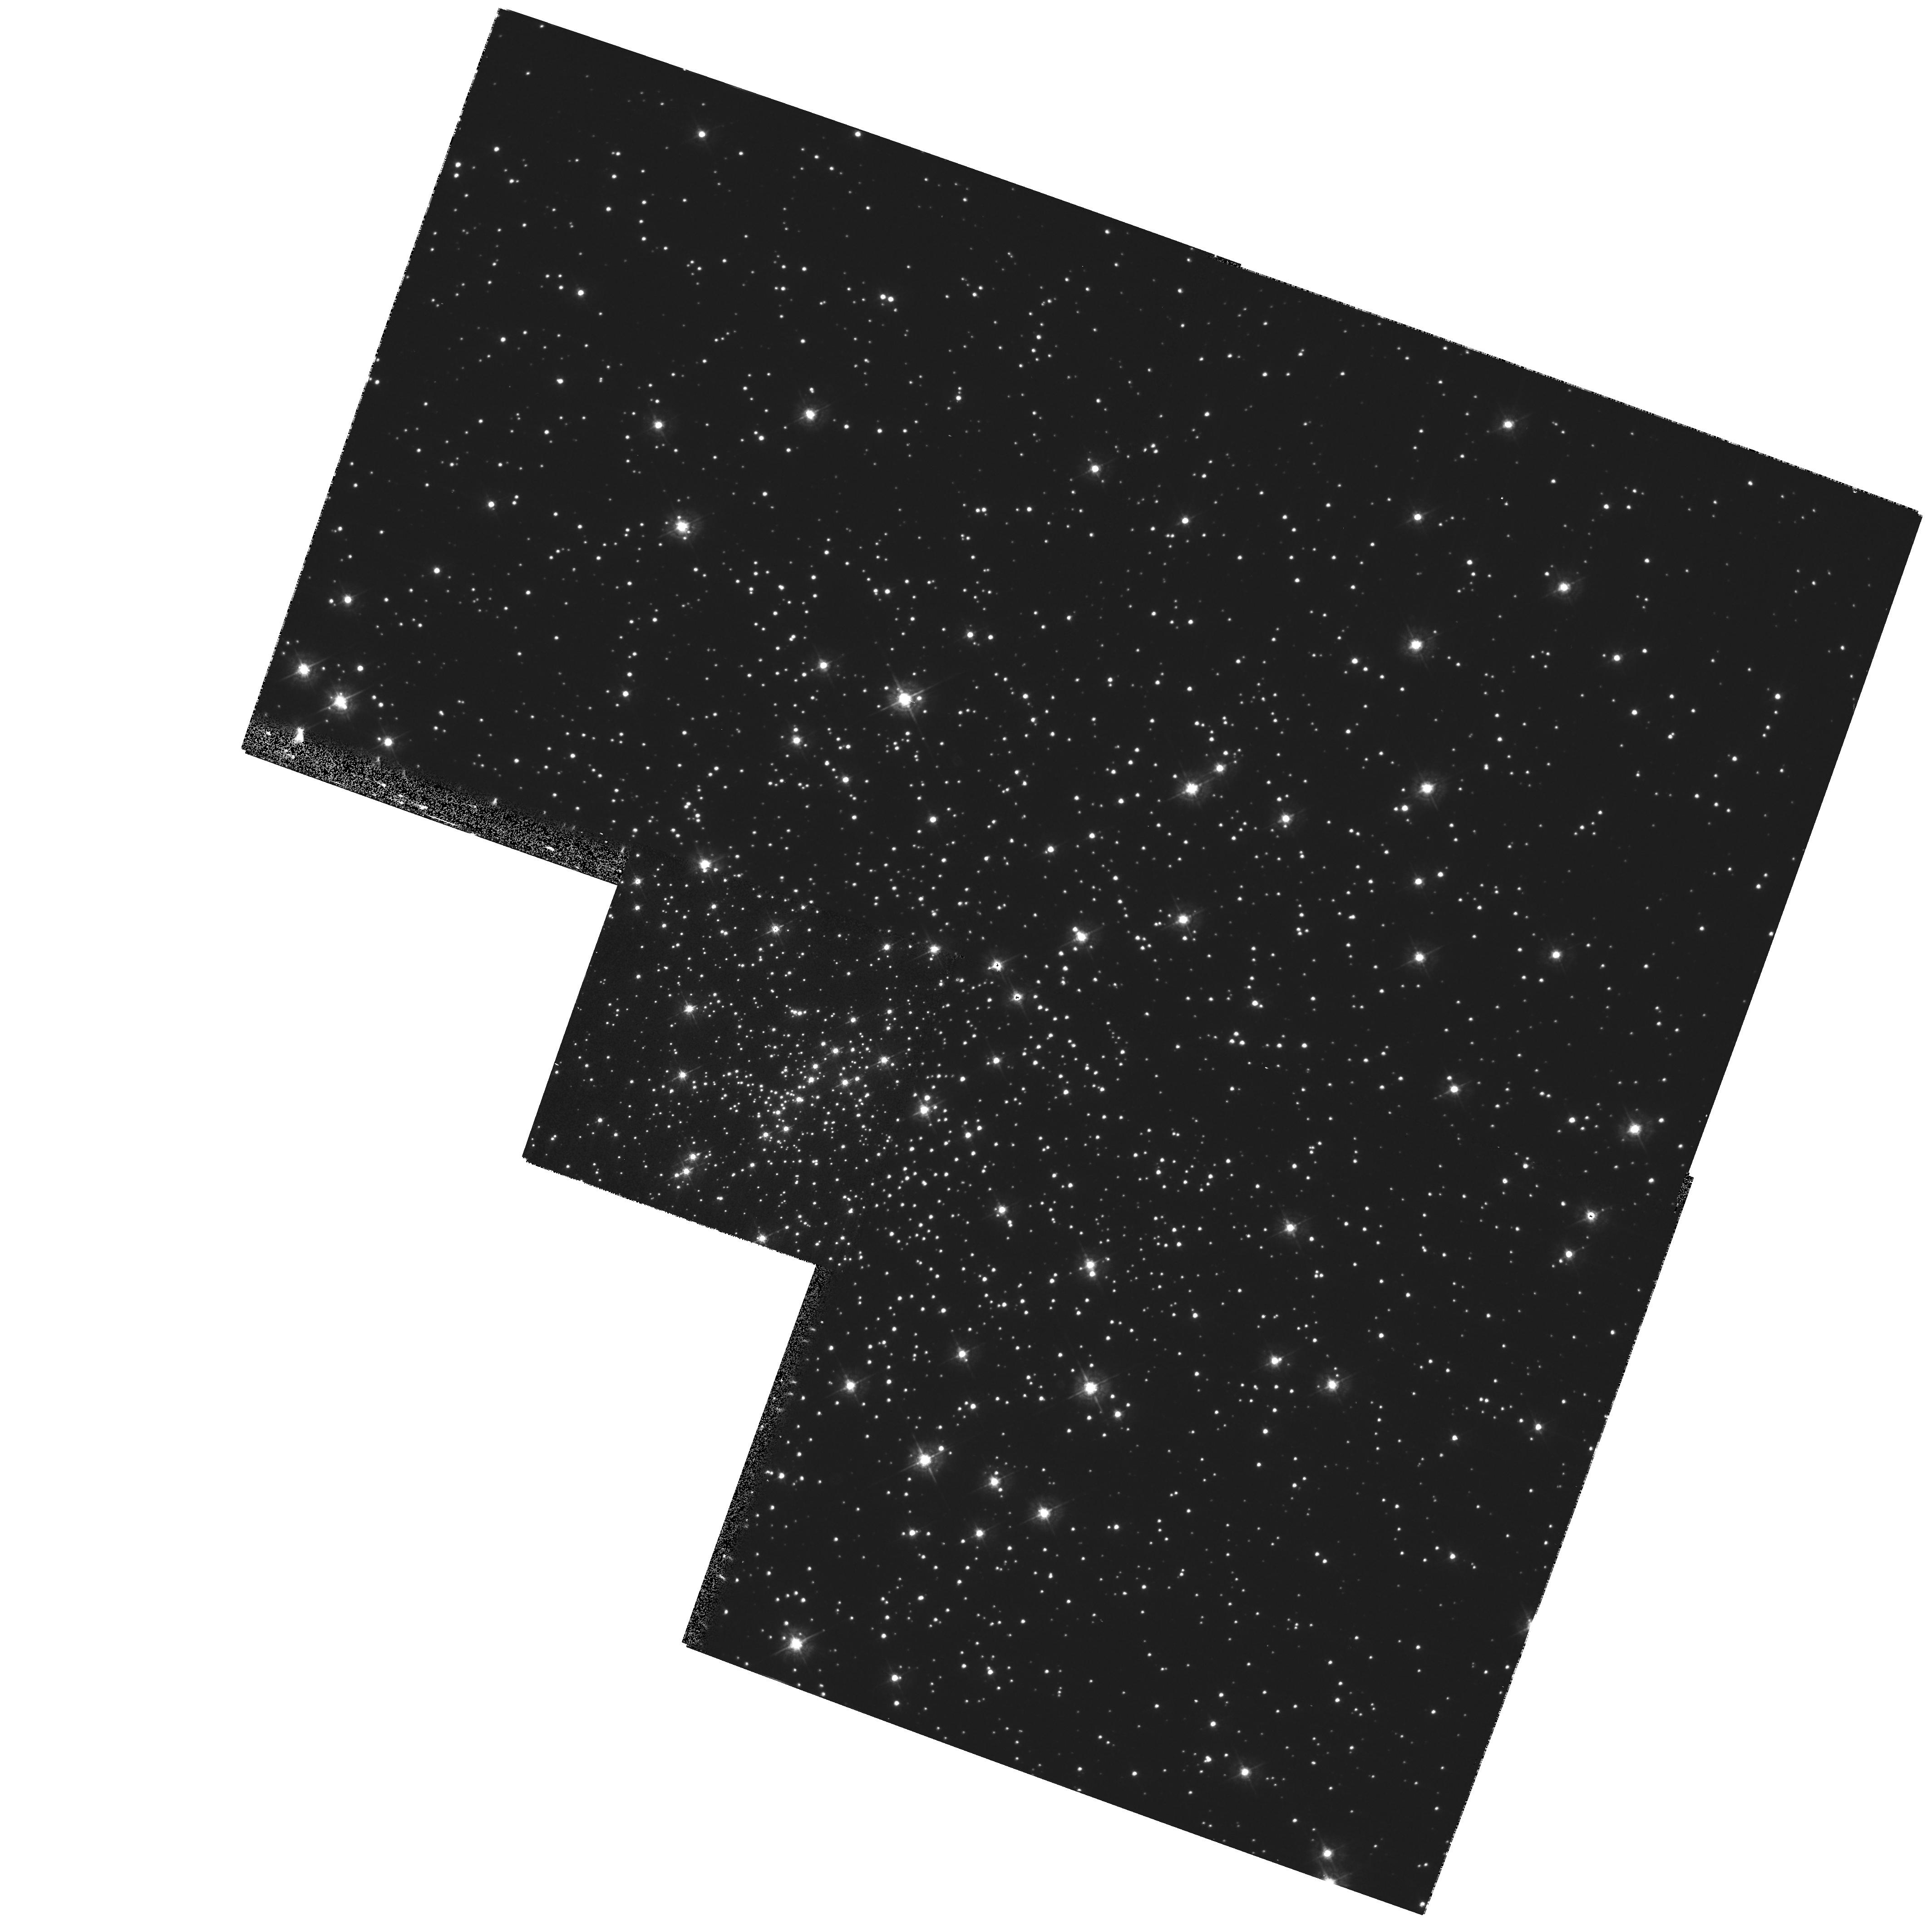
Target: NGC6397-HH. Instrument: WFPC2/PC. Filter: F439W. Exposure: 5 min. Observation ID: hst_9313_01_wfpc2_pc_f439w_u6k101

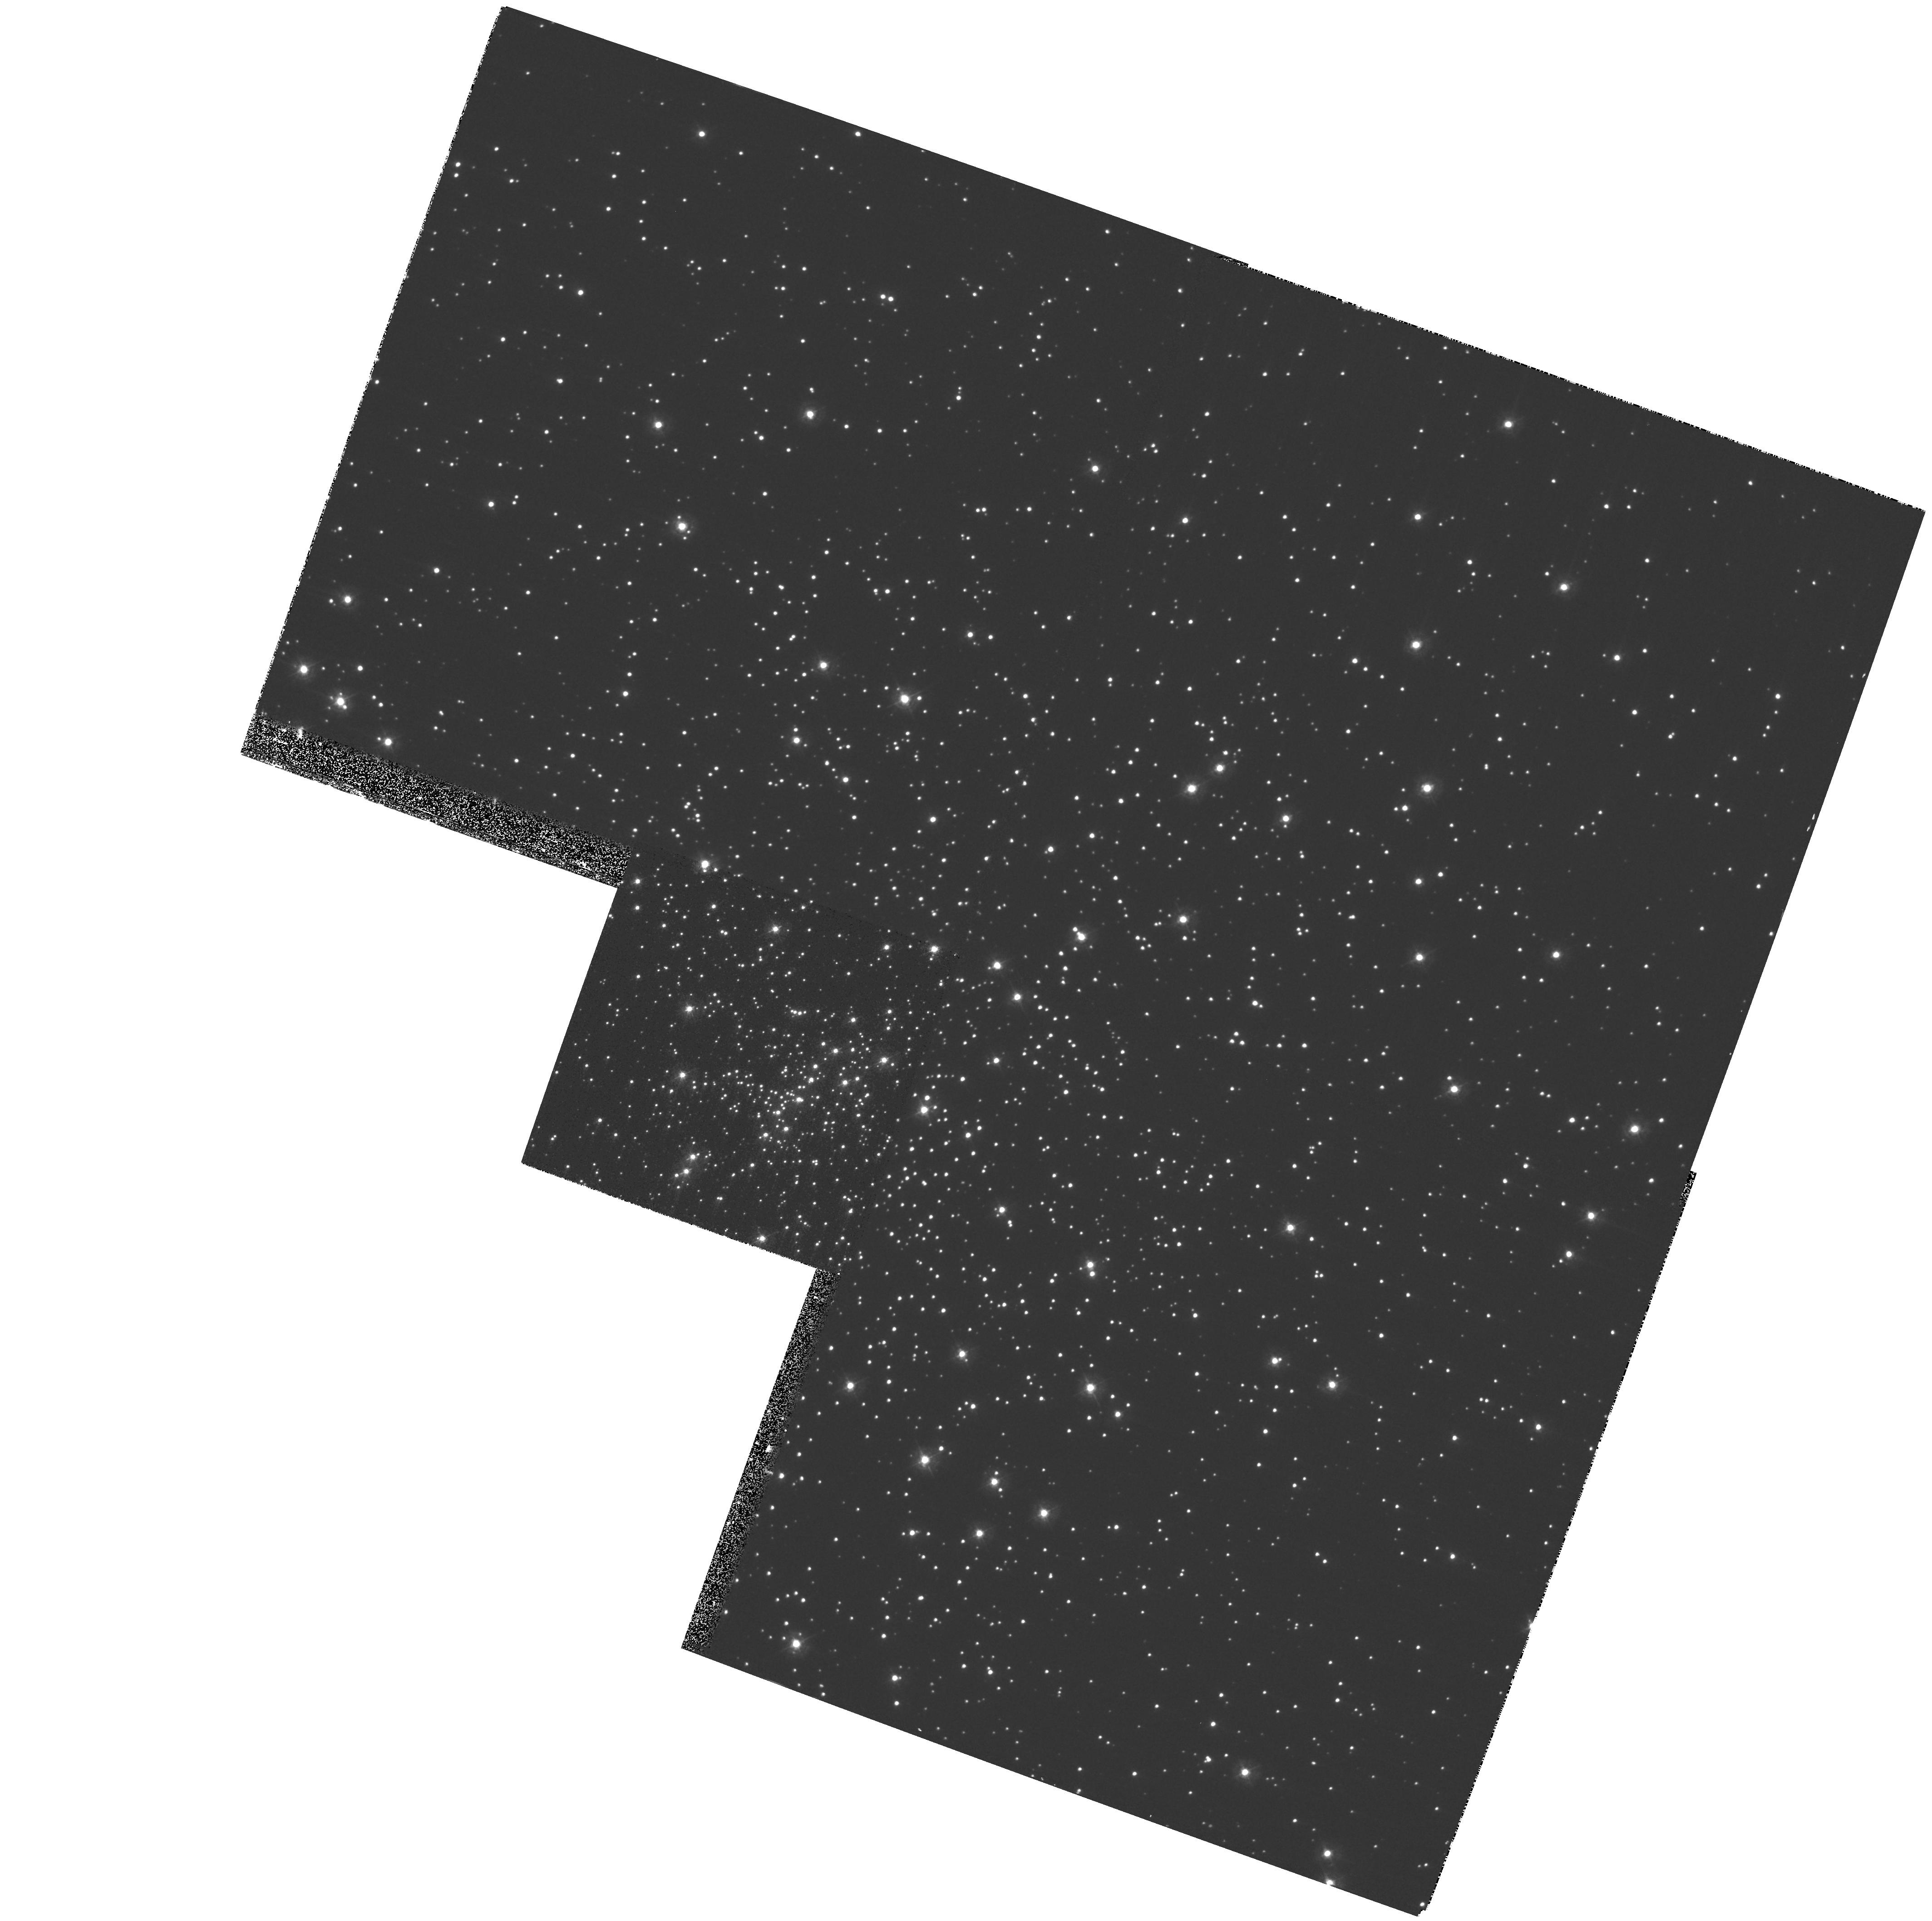
Target: NGC6397-HH. Instrument: WFPC2/PC. Filter: F336W. Exposure: 8 min. Observation ID: hst_9313_01_wfpc2_pc_f336w_u6k101

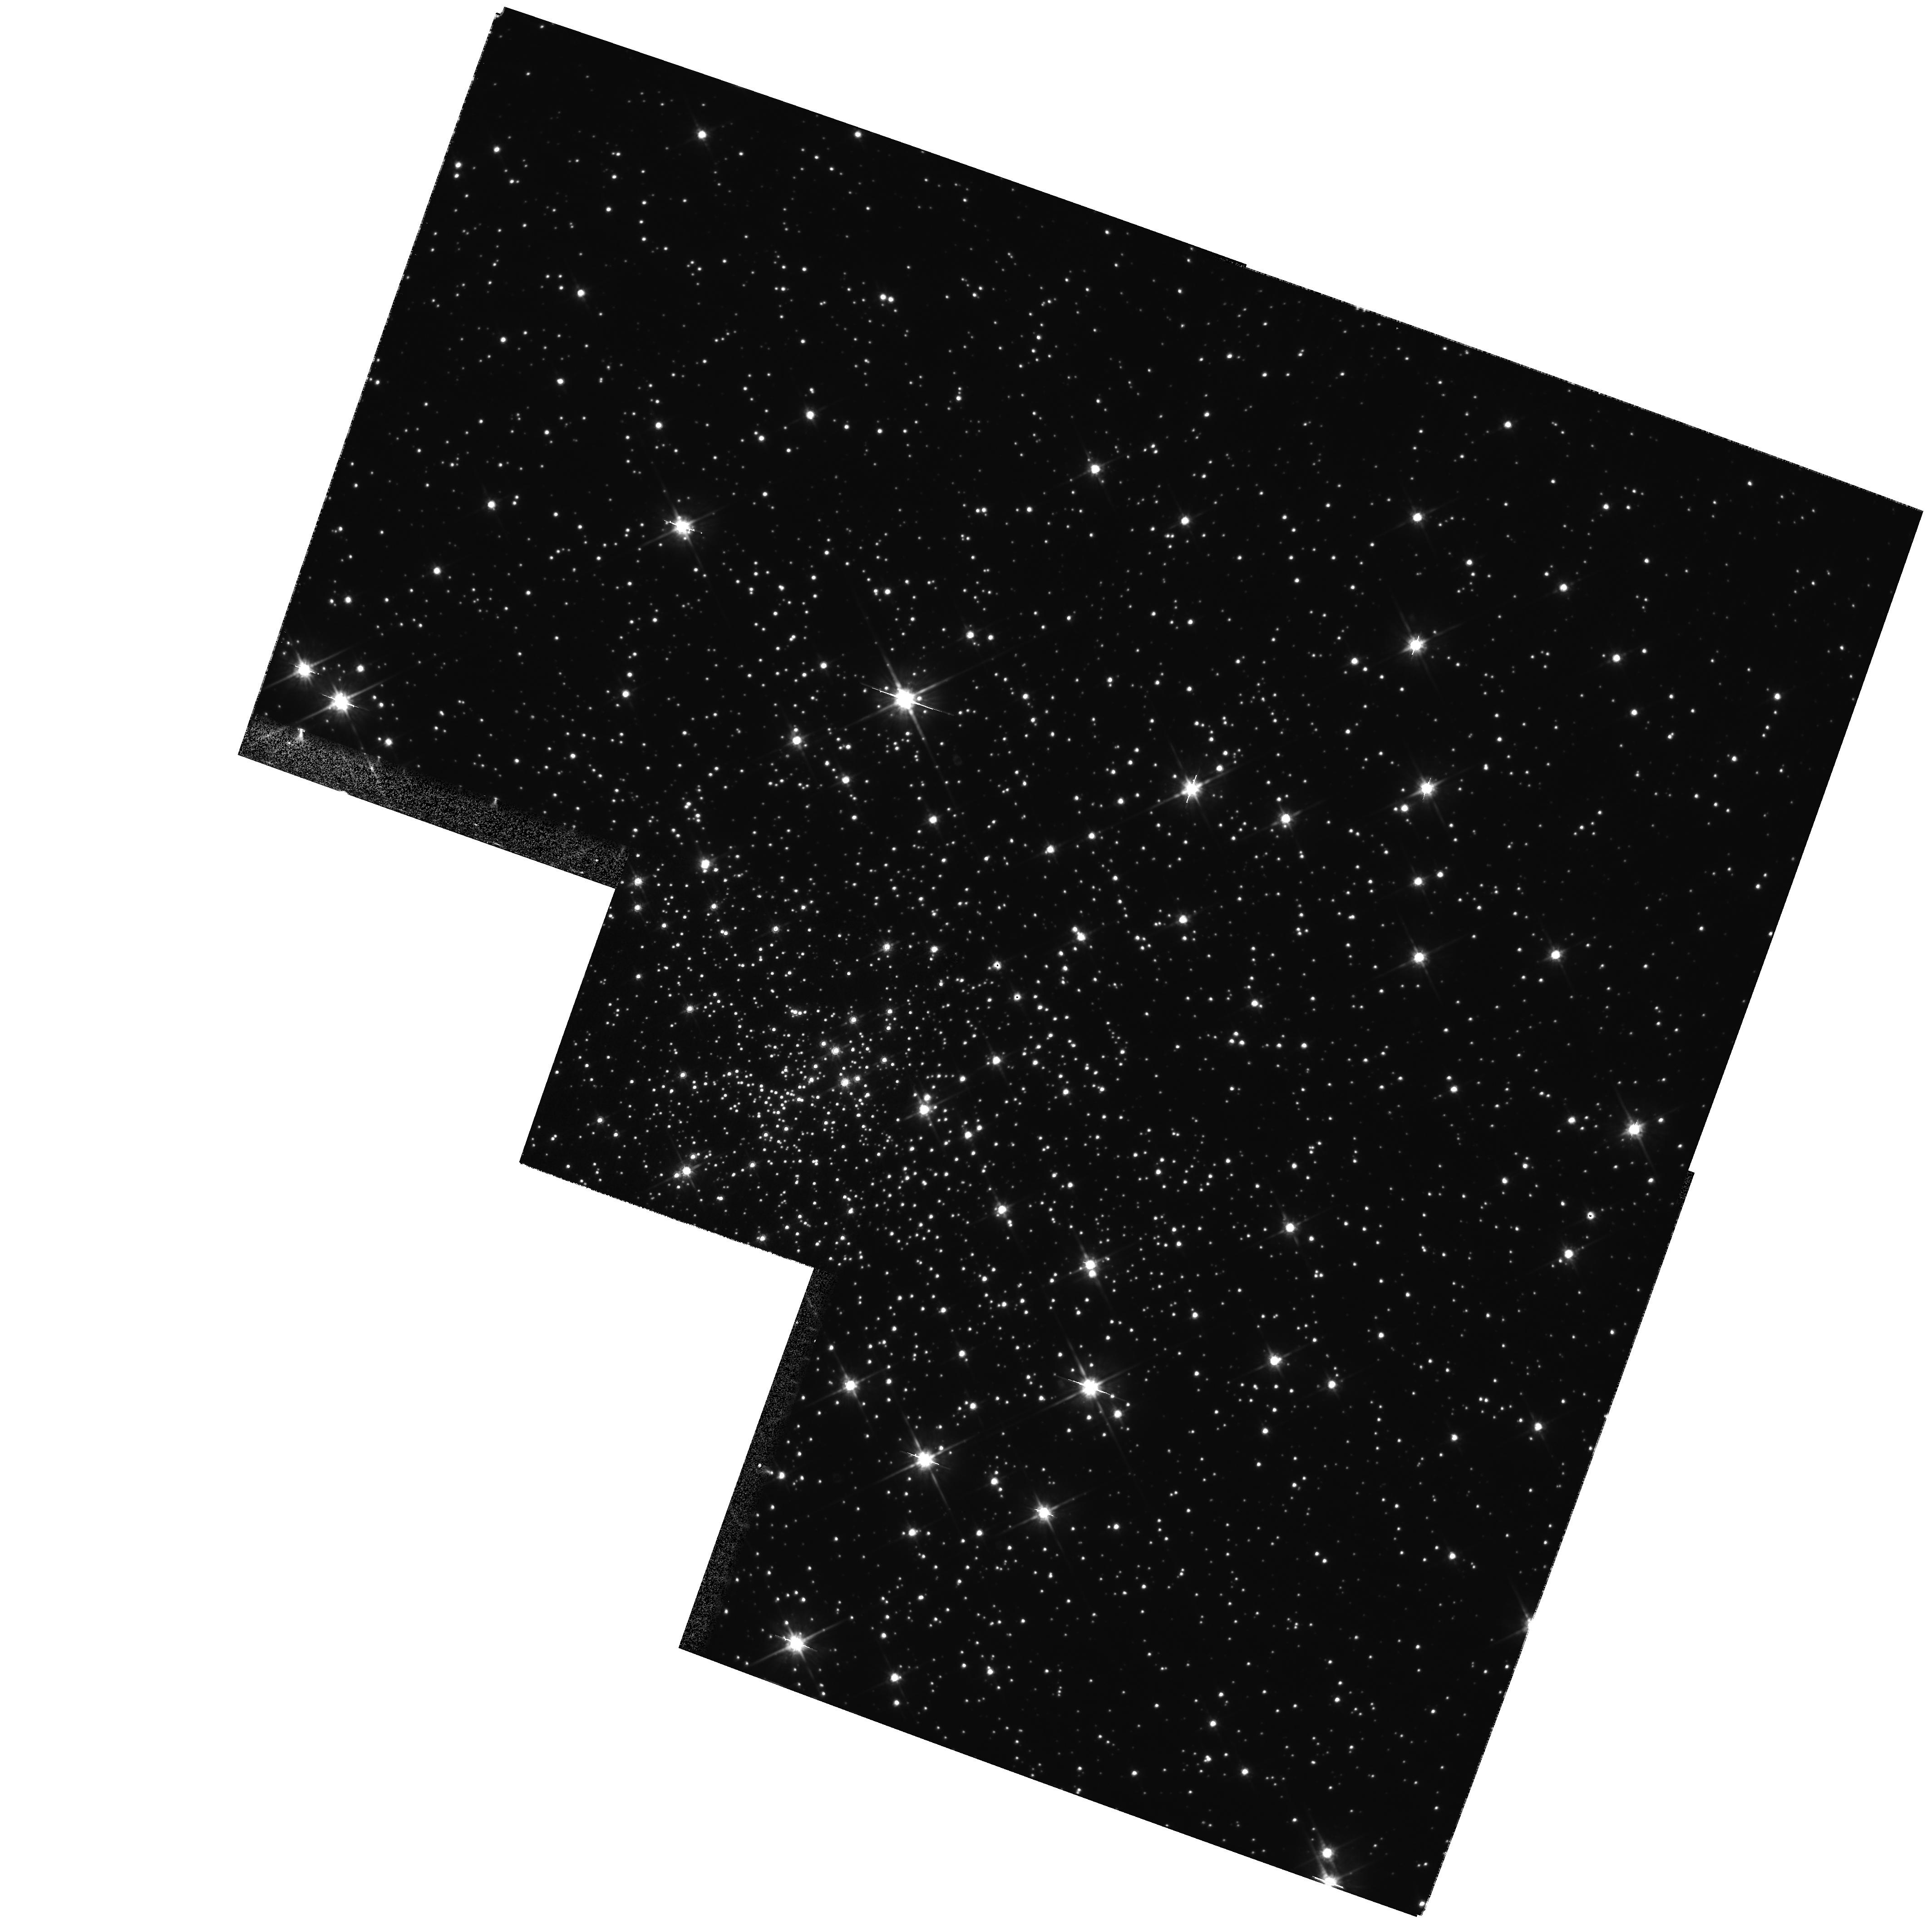
Target: NGC6397-HH. Instrument: WFPC2/PC. Filter: F814W. Exposure: 2 min. Observation ID: hst_9313_01_wfpc2_pc_f814w_u6k101

Hubble Heritage Observations of NGC 6397 (PI: Noll, Keith S.)

The Hubble Heritage Project plans to make observations of the globular cluster NGC 6397 to compliment archival data of this object. Previous WFPC2 data from proposals 5929 (King) and 7335 (Grindlay) that shared relatively the same pointing only imaged one half of the cluster. We wish to obtain observations of the other half of the cluster taken with one additional pointing. Dithered UBI images will be taken.